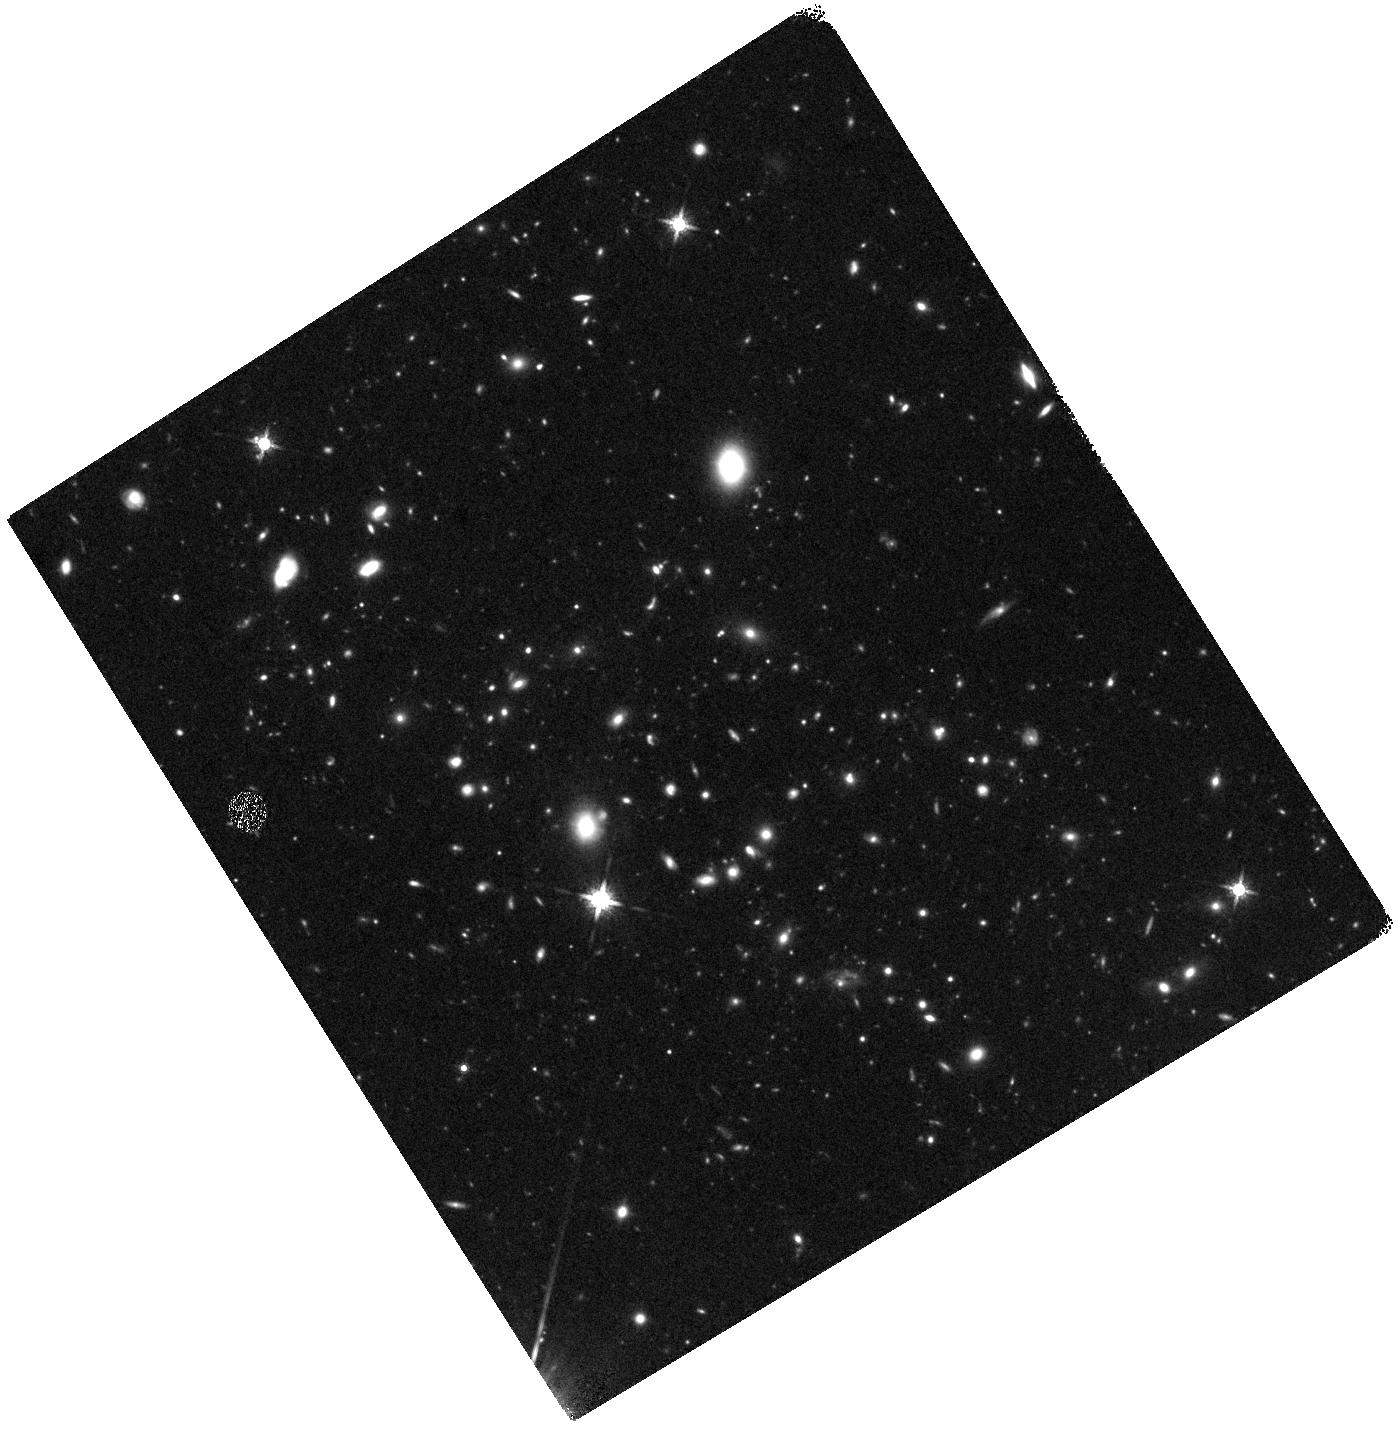
Target: JKCS041-1. Instrument: WFC3/IR. Filter: F160W. Exposure: 55 min. Observation ID: hst_12927_01_wfc3_ir_f160w_ibzu01

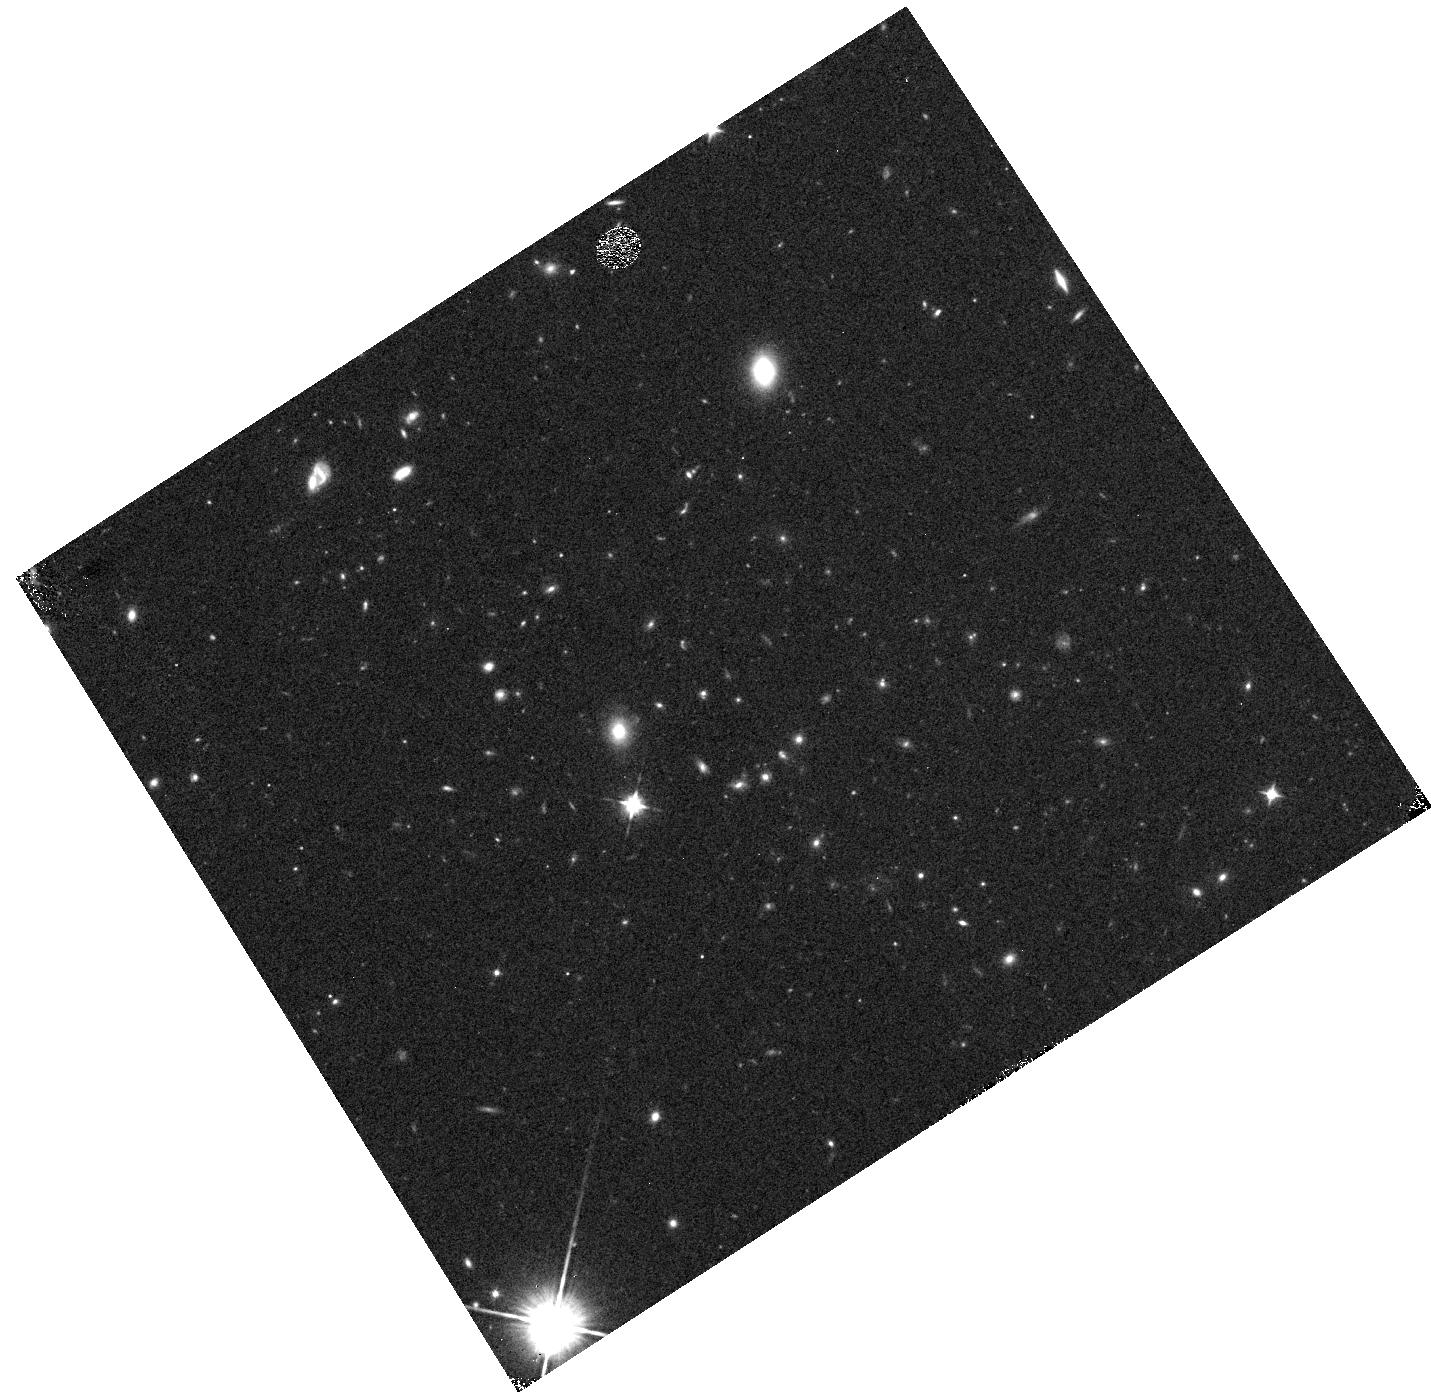
Target: JKCS041-2. Instrument: WFC3/IR. Filter: F105W. Exposure: 6 min. Observation ID: hst_12927_02_wfc3_ir_f105w_ibzu02

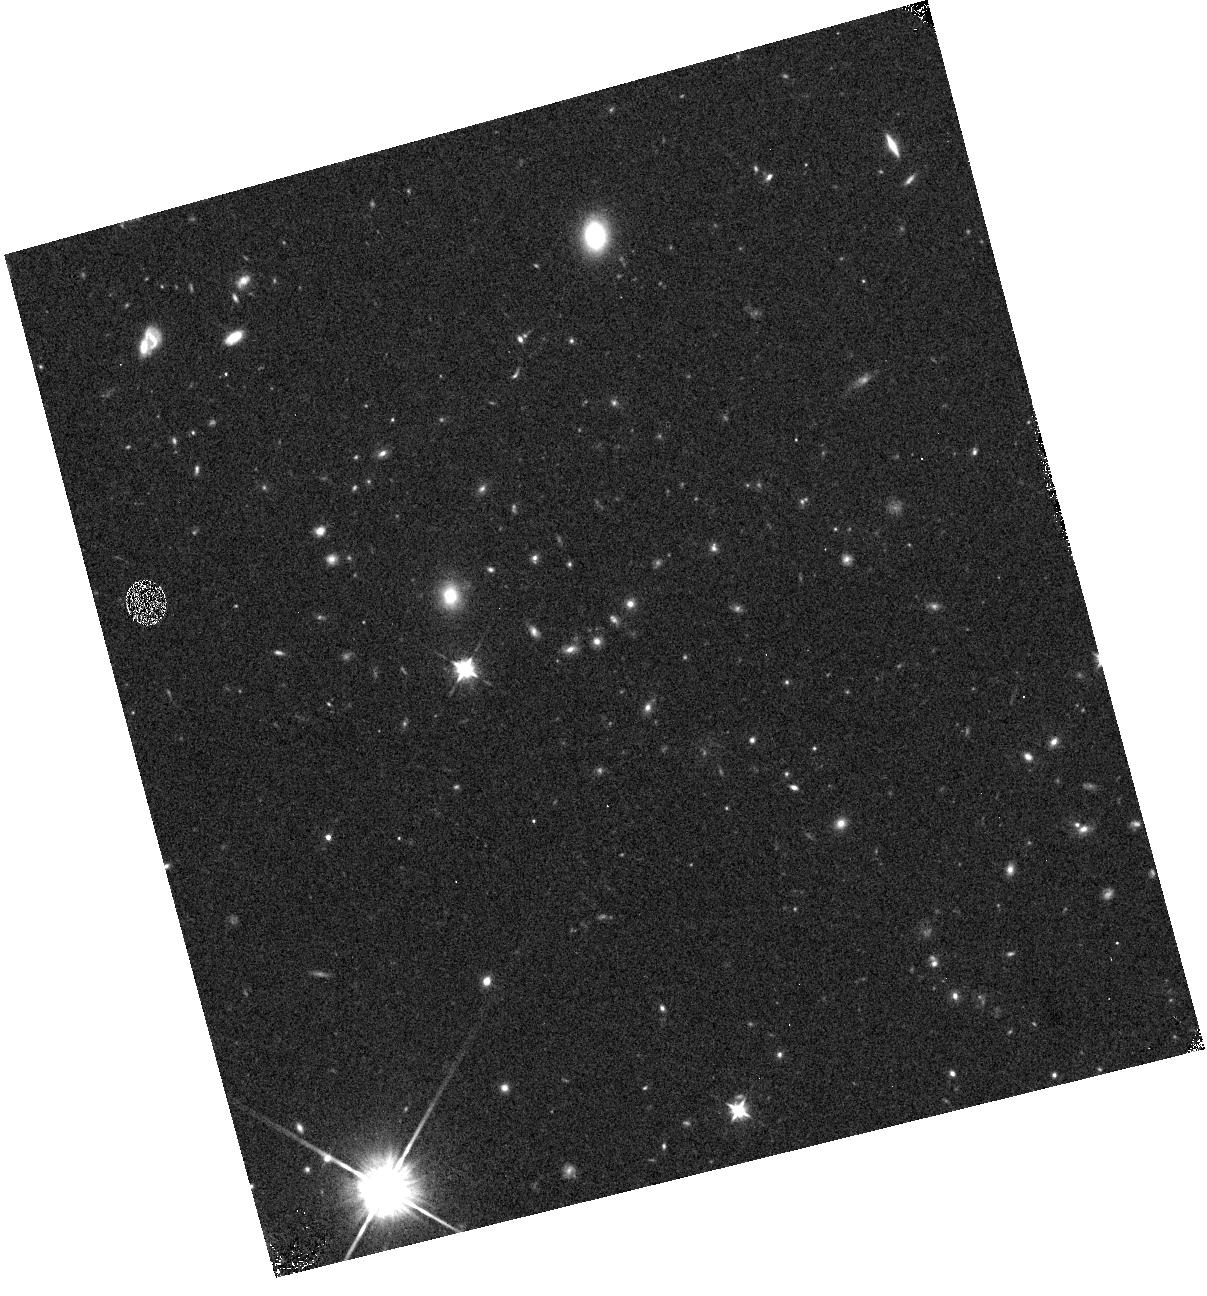
Target: JKCS041-4. Instrument: WFC3/IR. Filter: F105W. Exposure: 6 min. Observation ID: hst_12927_04_wfc3_ir_f105w_ibzu04

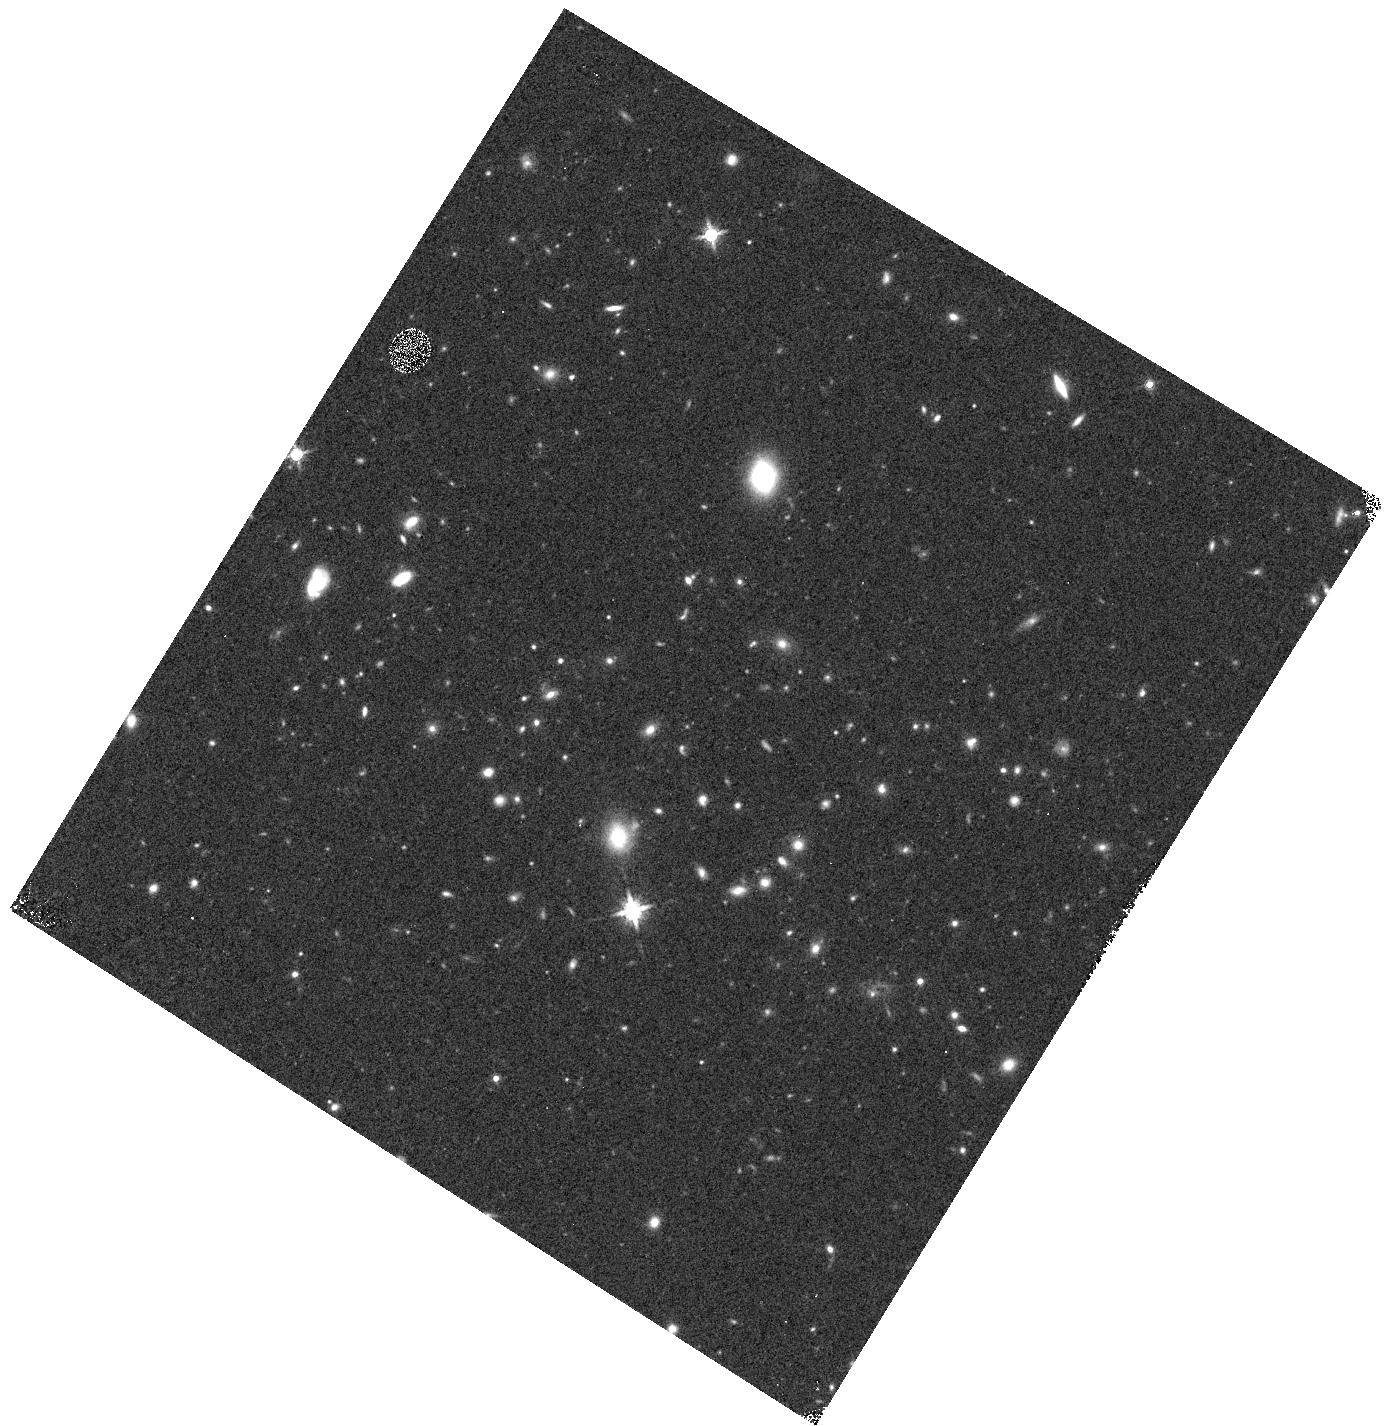
Target: JKCS041-3. Instrument: WFC3/IR. Filter: F160W. Exposure: 7 min. Observation ID: hst_12927_03_wfc3_ir_f160w_ibzu03

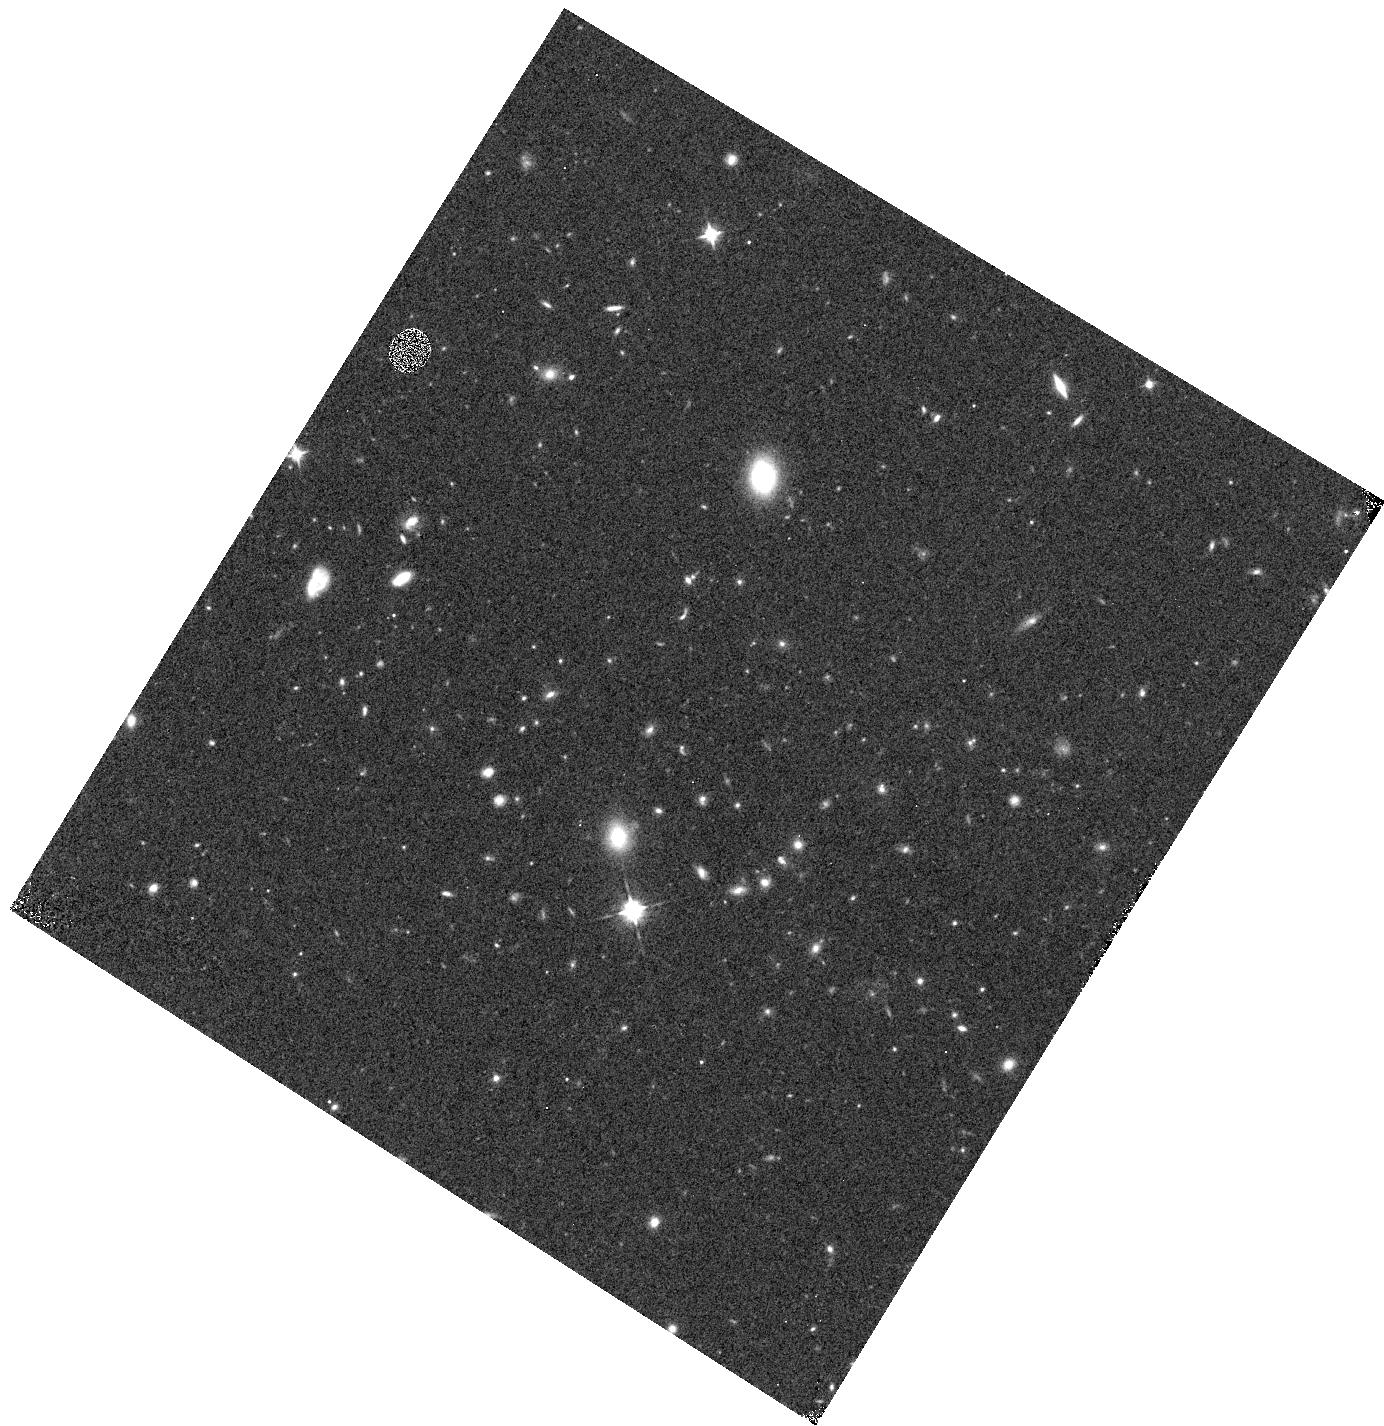
Target: JKCS041-3. Instrument: WFC3/IR. Filter: F105W. Exposure: 6 min. Observation ID: hst_12927_03_wfc3_ir_f105w_ibzu03

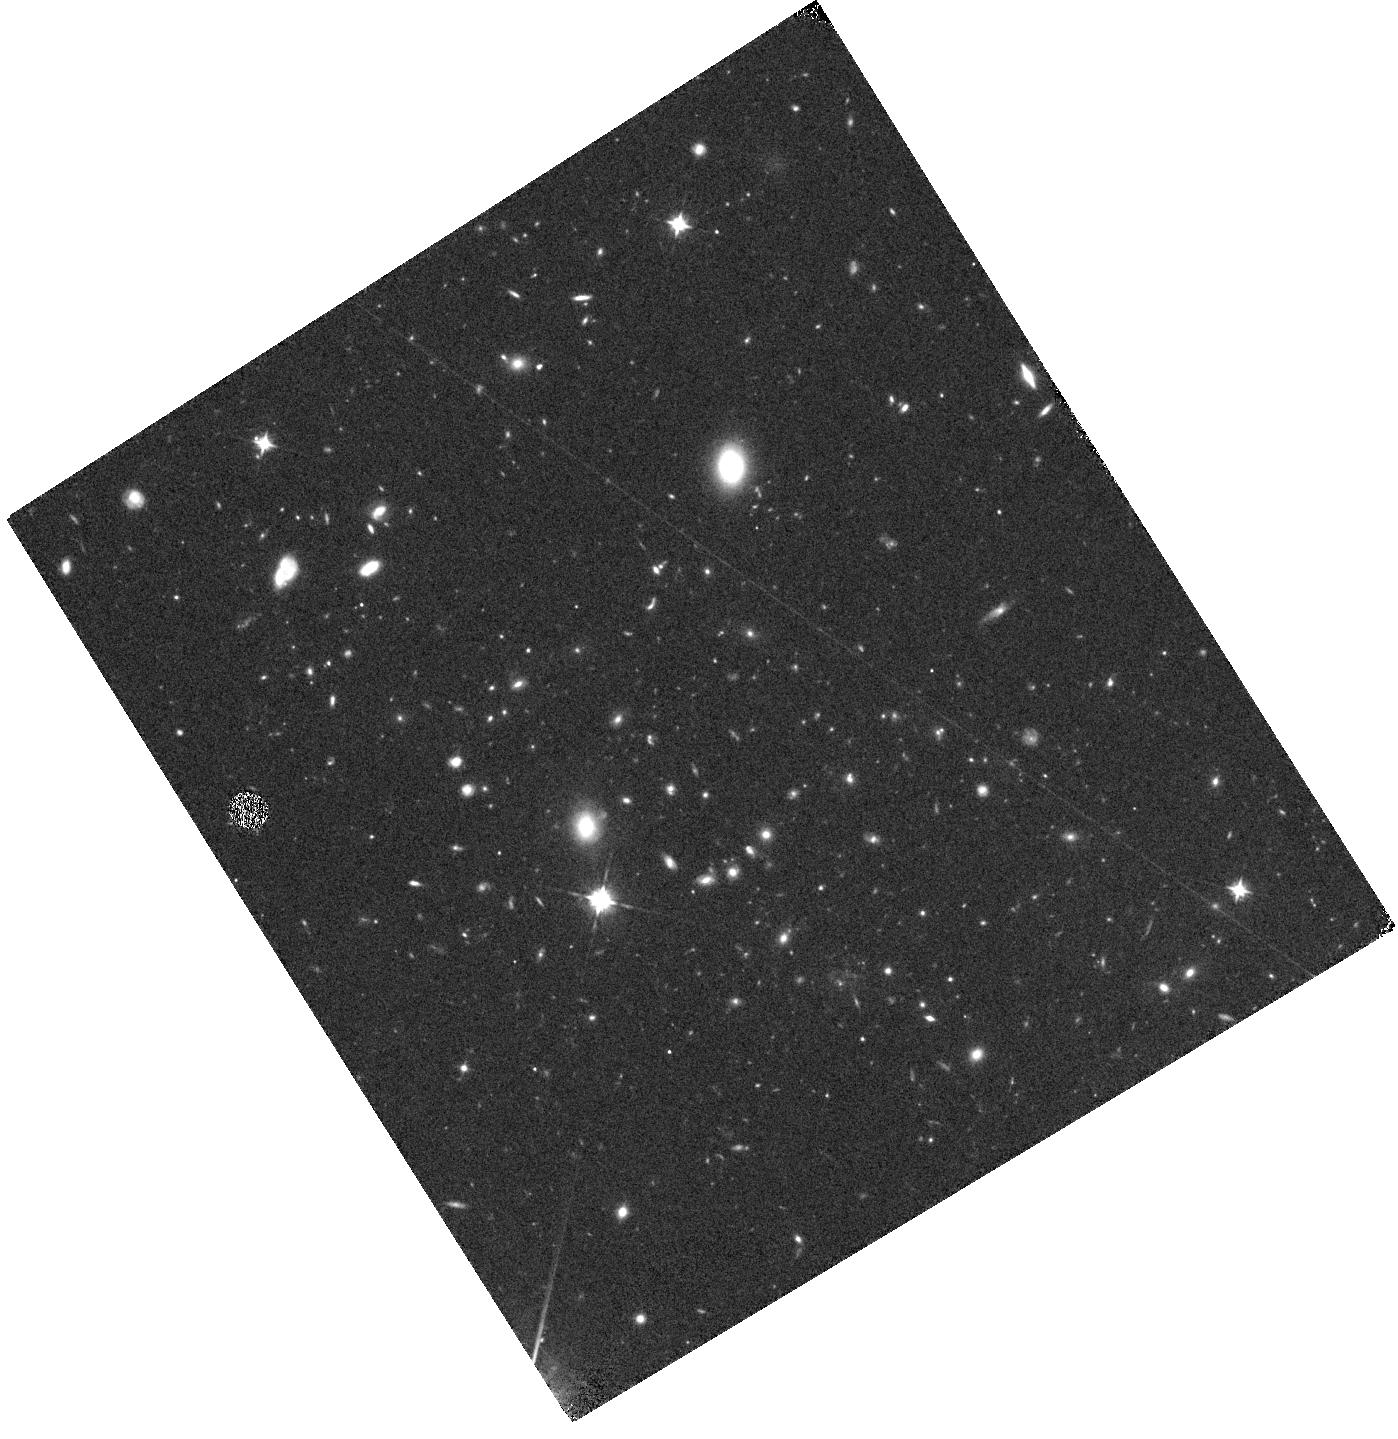
Target: JKCS041-1. Instrument: WFC3/IR. Filter: F105W. Exposure: 27 min. Observation ID: hst_12927_01_wfc3_ir_f105w_ibzu01

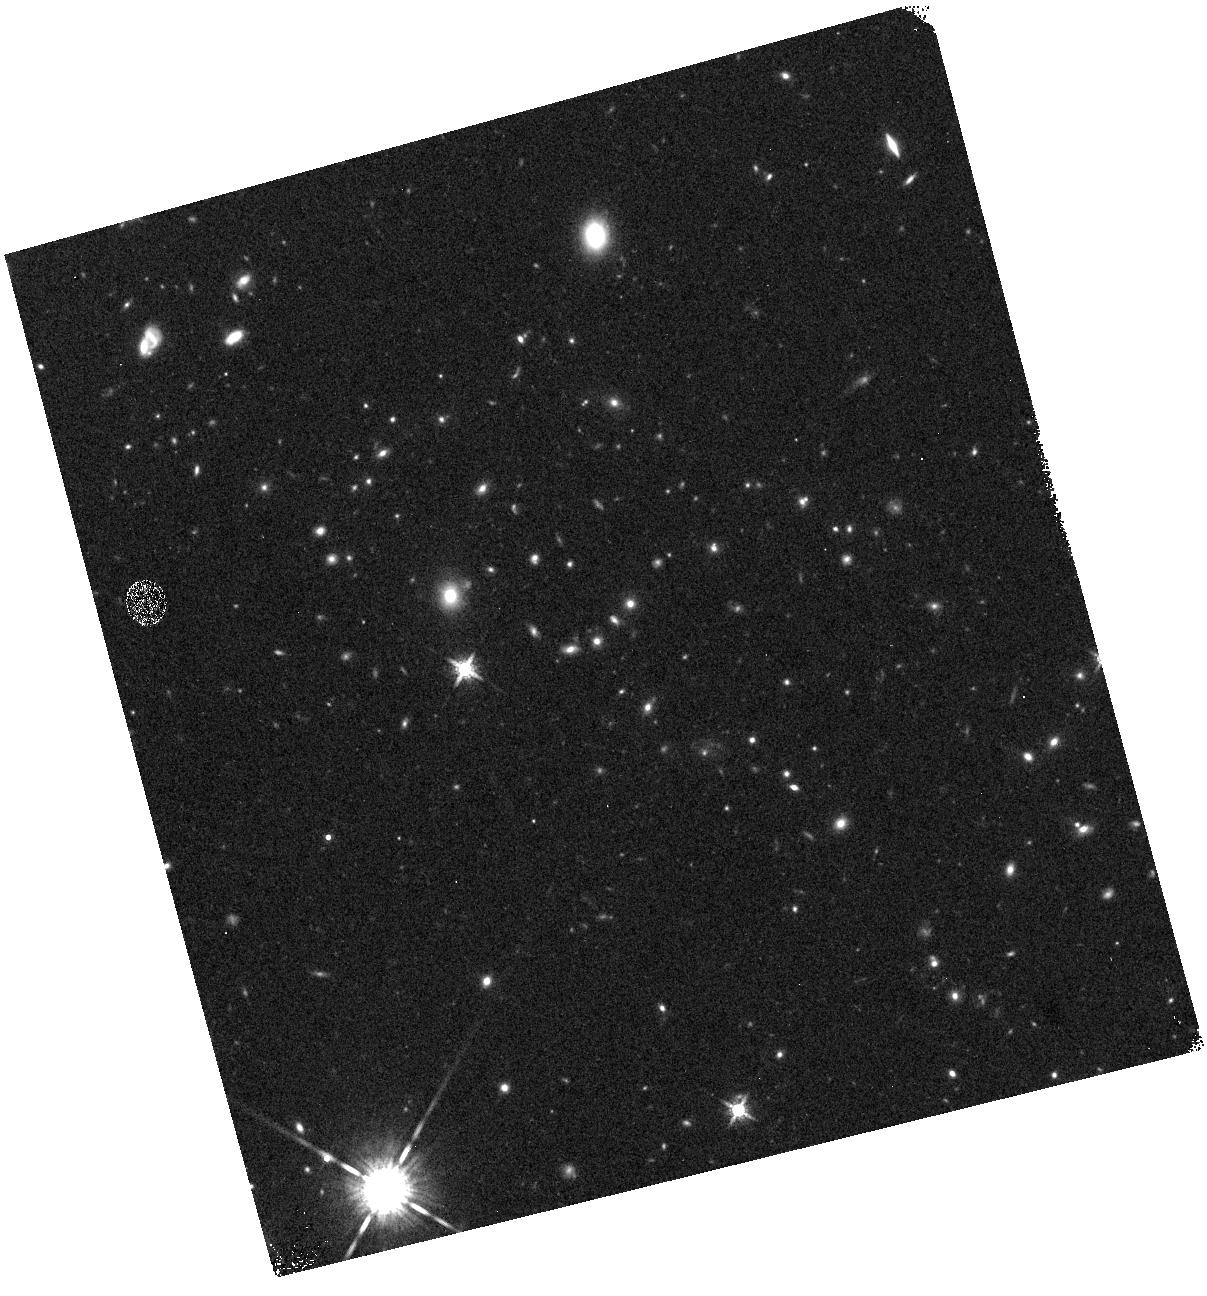
Target: JKCS041-4. Instrument: WFC3/IR. Filter: F160W. Exposure: 7 min. Observation ID: hst_12927_04_wfc3_ir_f160w_ibzu04

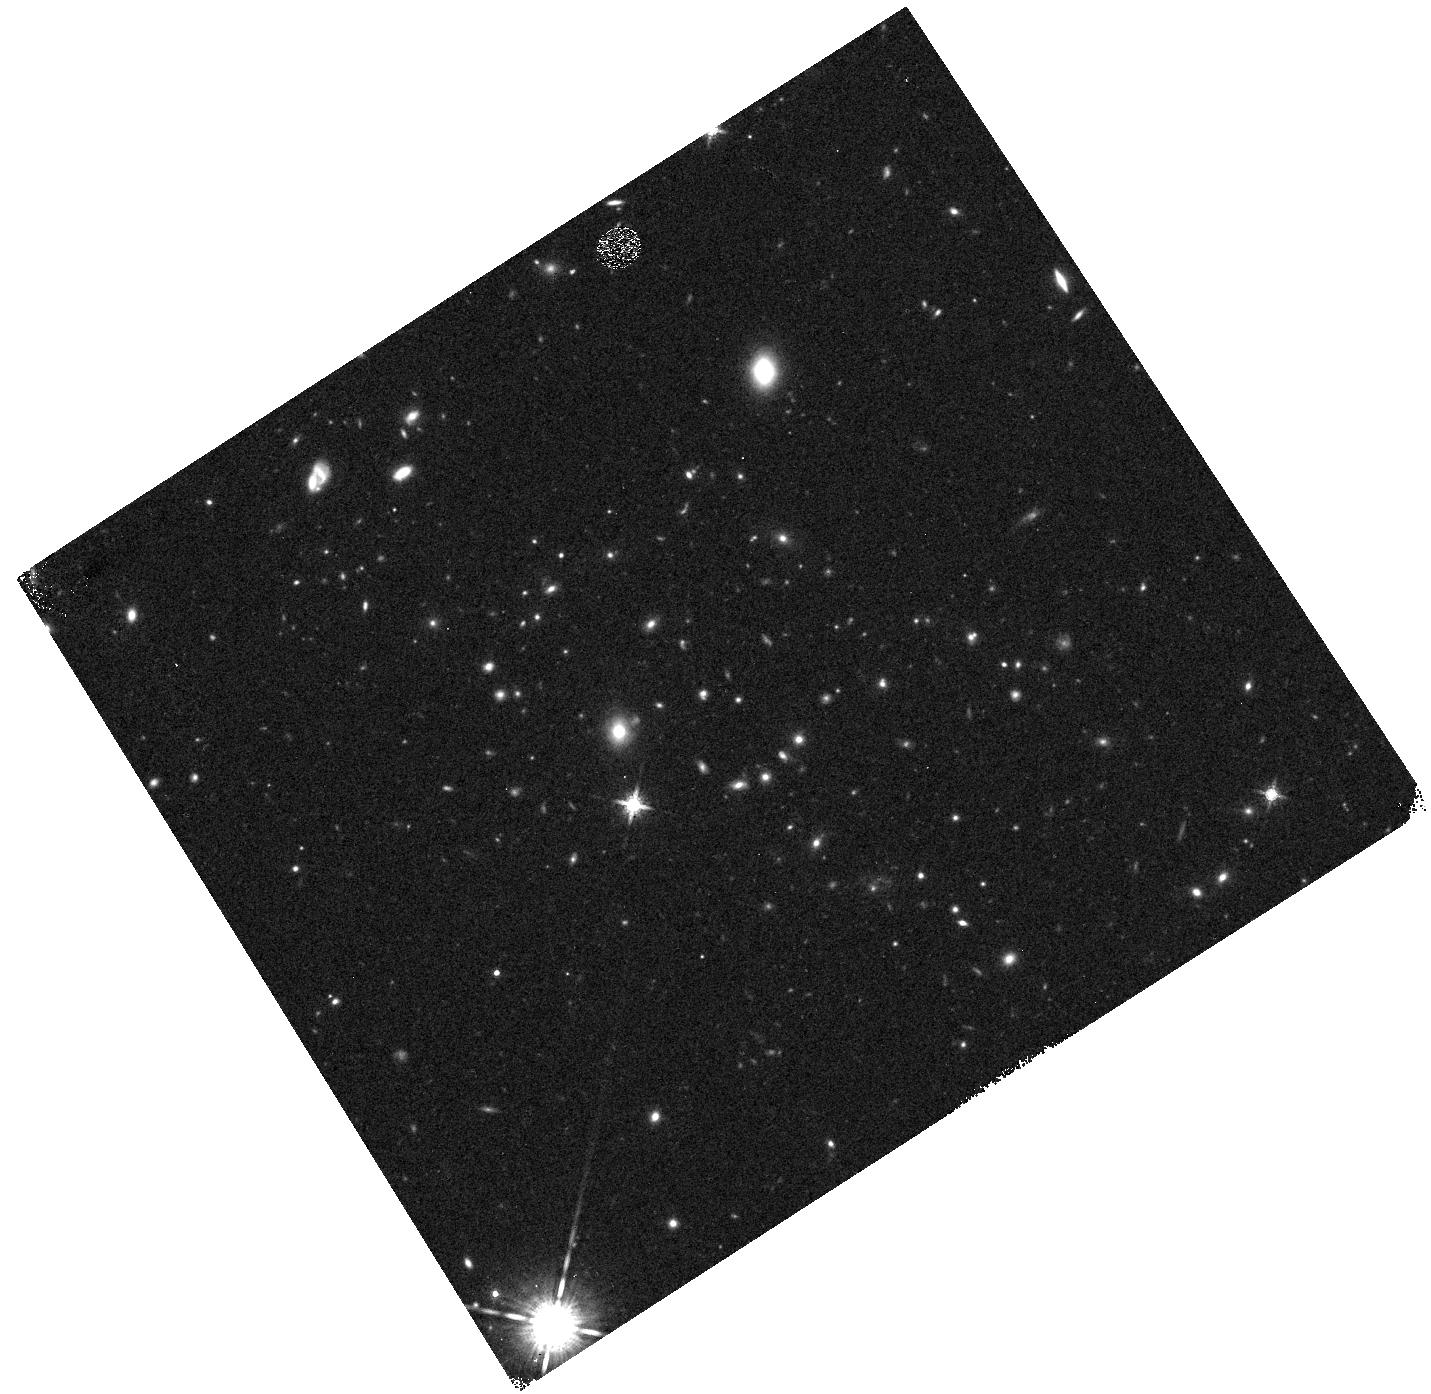
Target: JKCS041-2. Instrument: WFC3/IR. Filter: F160W. Exposure: 7 min. Observation ID: hst_12927_02_wfc3_ir_f160w_ibzu02

The role of the environment in the growth of compact red galaxies at z~2 (PI: Newman, Andrew B.)

Many observations now indicate that the progenitors of today's massive galaxies are very compact at high redshift and that they must have experienced significant growth in size over the past 11 Gyr. Remarkably, the rate of growth appears to increase toward z~2, posing a challenge for physical mechanisms proposed to account for this assembly. Environmental trends can discriminate between growth mechanisms that are sensitive to local density (galaxy mergers) and those that are not (secular processes). While the size evolution of field galaxies is probed adequately in exisiting HST field surveys, these do not sample the densest environments. We propose WFC3 imaging and grism spectroscopy of the z~2 evolved galaxy cluster JKCS041, detected as a strong overdensity of red galaxies that present a tight red sequence. This is among the most distant clusters known and is seen at an epoch when the growth of massive galaxies appears quite rapid. Uniquely among the few known clusters at z > 1.5, JKCS041 exhibits an intracluster medium unambiguously detected in extended X-ray emission by Chandra. The goals of this proposal are (1) to confirm the cluster membership of red galaxies, (2) to measure the structral properties of these members in order to establish whether growth is accelerated in cluster environments at z~2, and if so, whether this is likely due to enhanced merging, (3) to determine the stellar ages, masses, and star-formation activity of cluster galaxies seen at a lookback time of 10 Gyr to constrain the effect of environment in quenching star formation in the early universe.